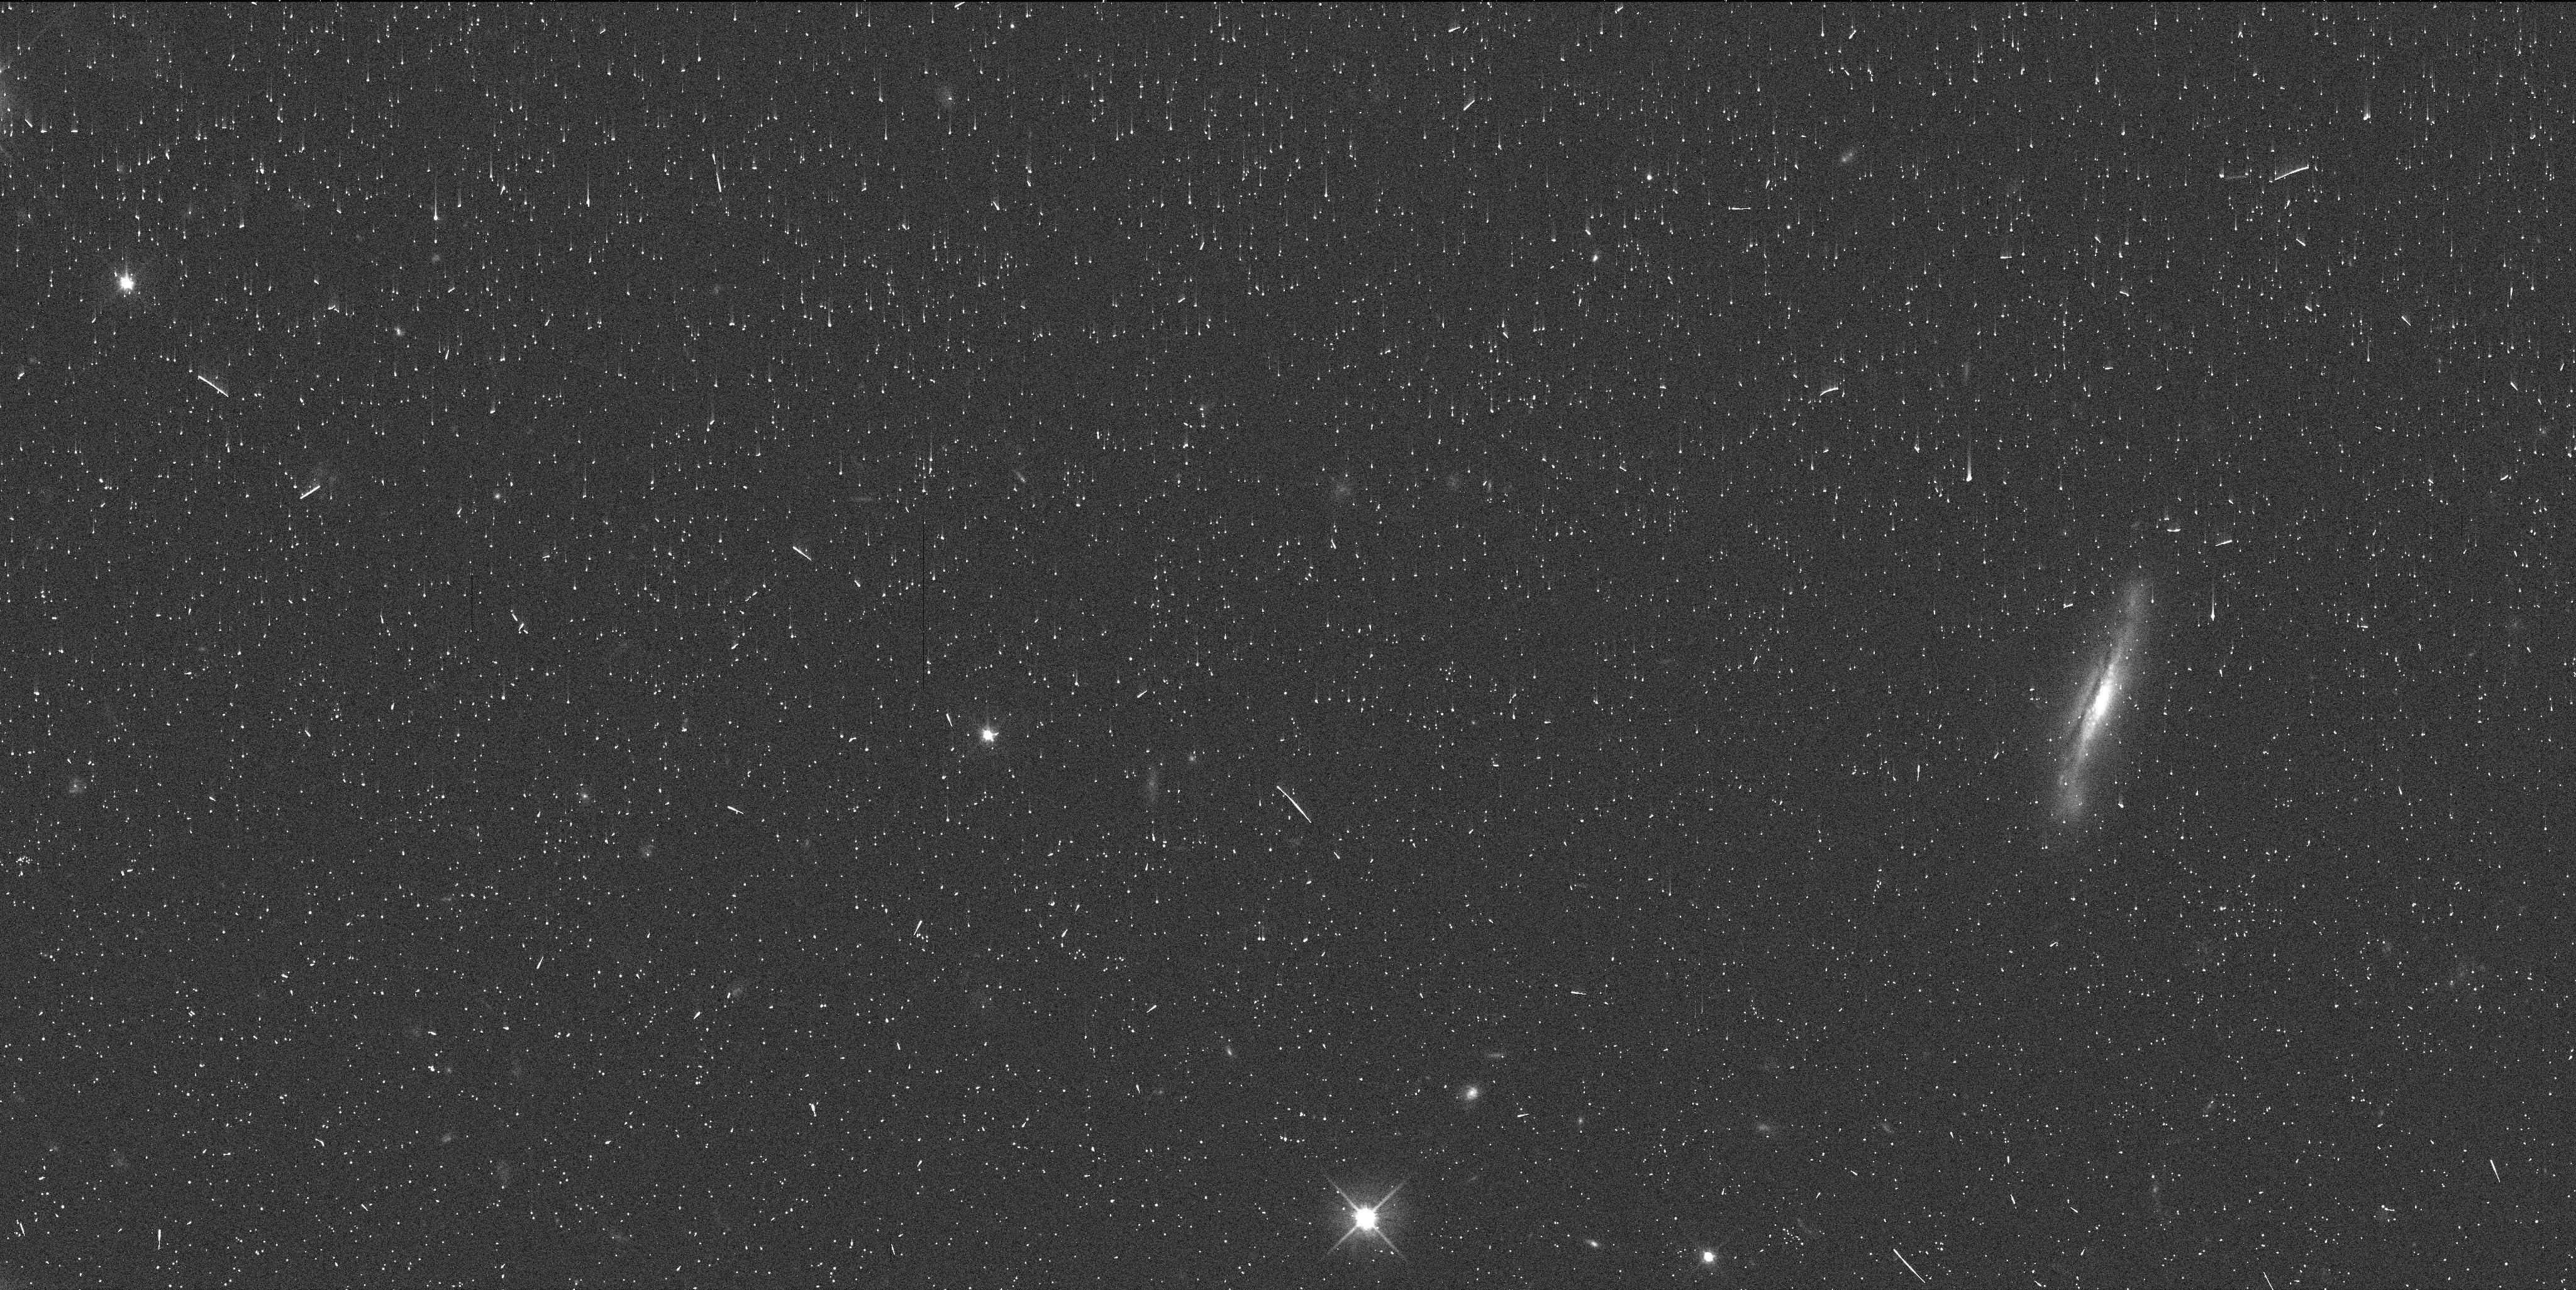
Target: ERIS-OFFSET
Instrument: WFC3/UVIS
Filter: F606W
Exposure: 6 min
Observation ID: idl004igq

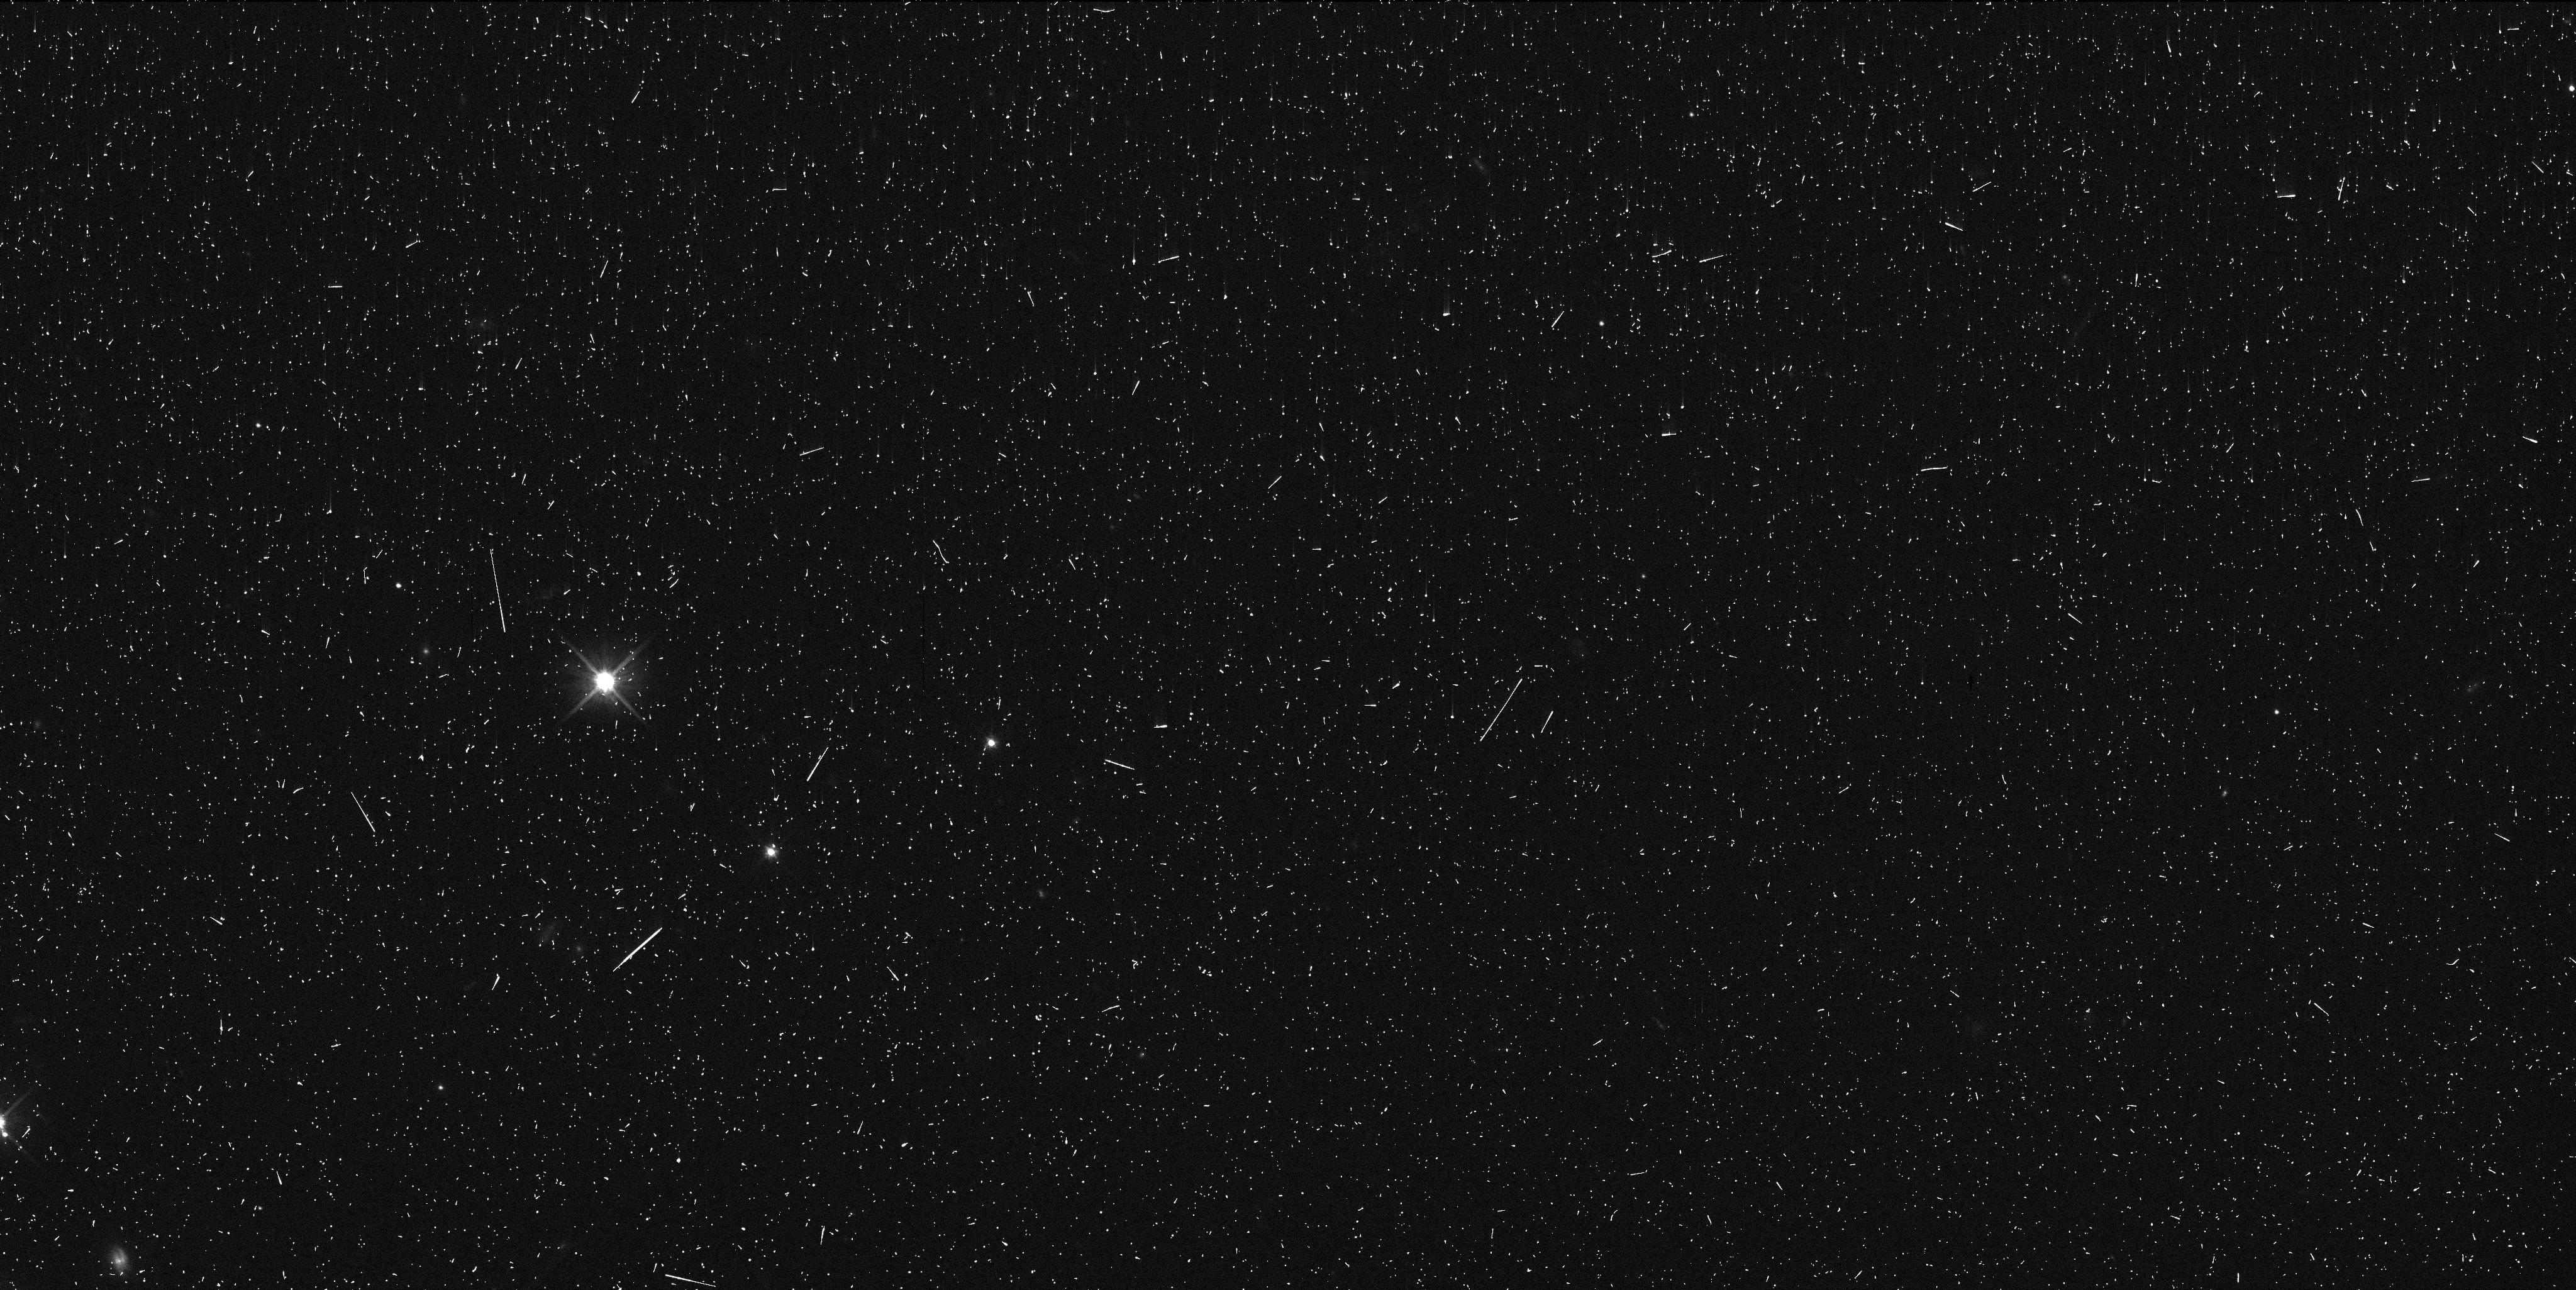
Target: ERIS-OFFSET
Instrument: WFC3/UVIS
Filter: F606W
Exposure: 6 min
Observation ID: idl006mbq

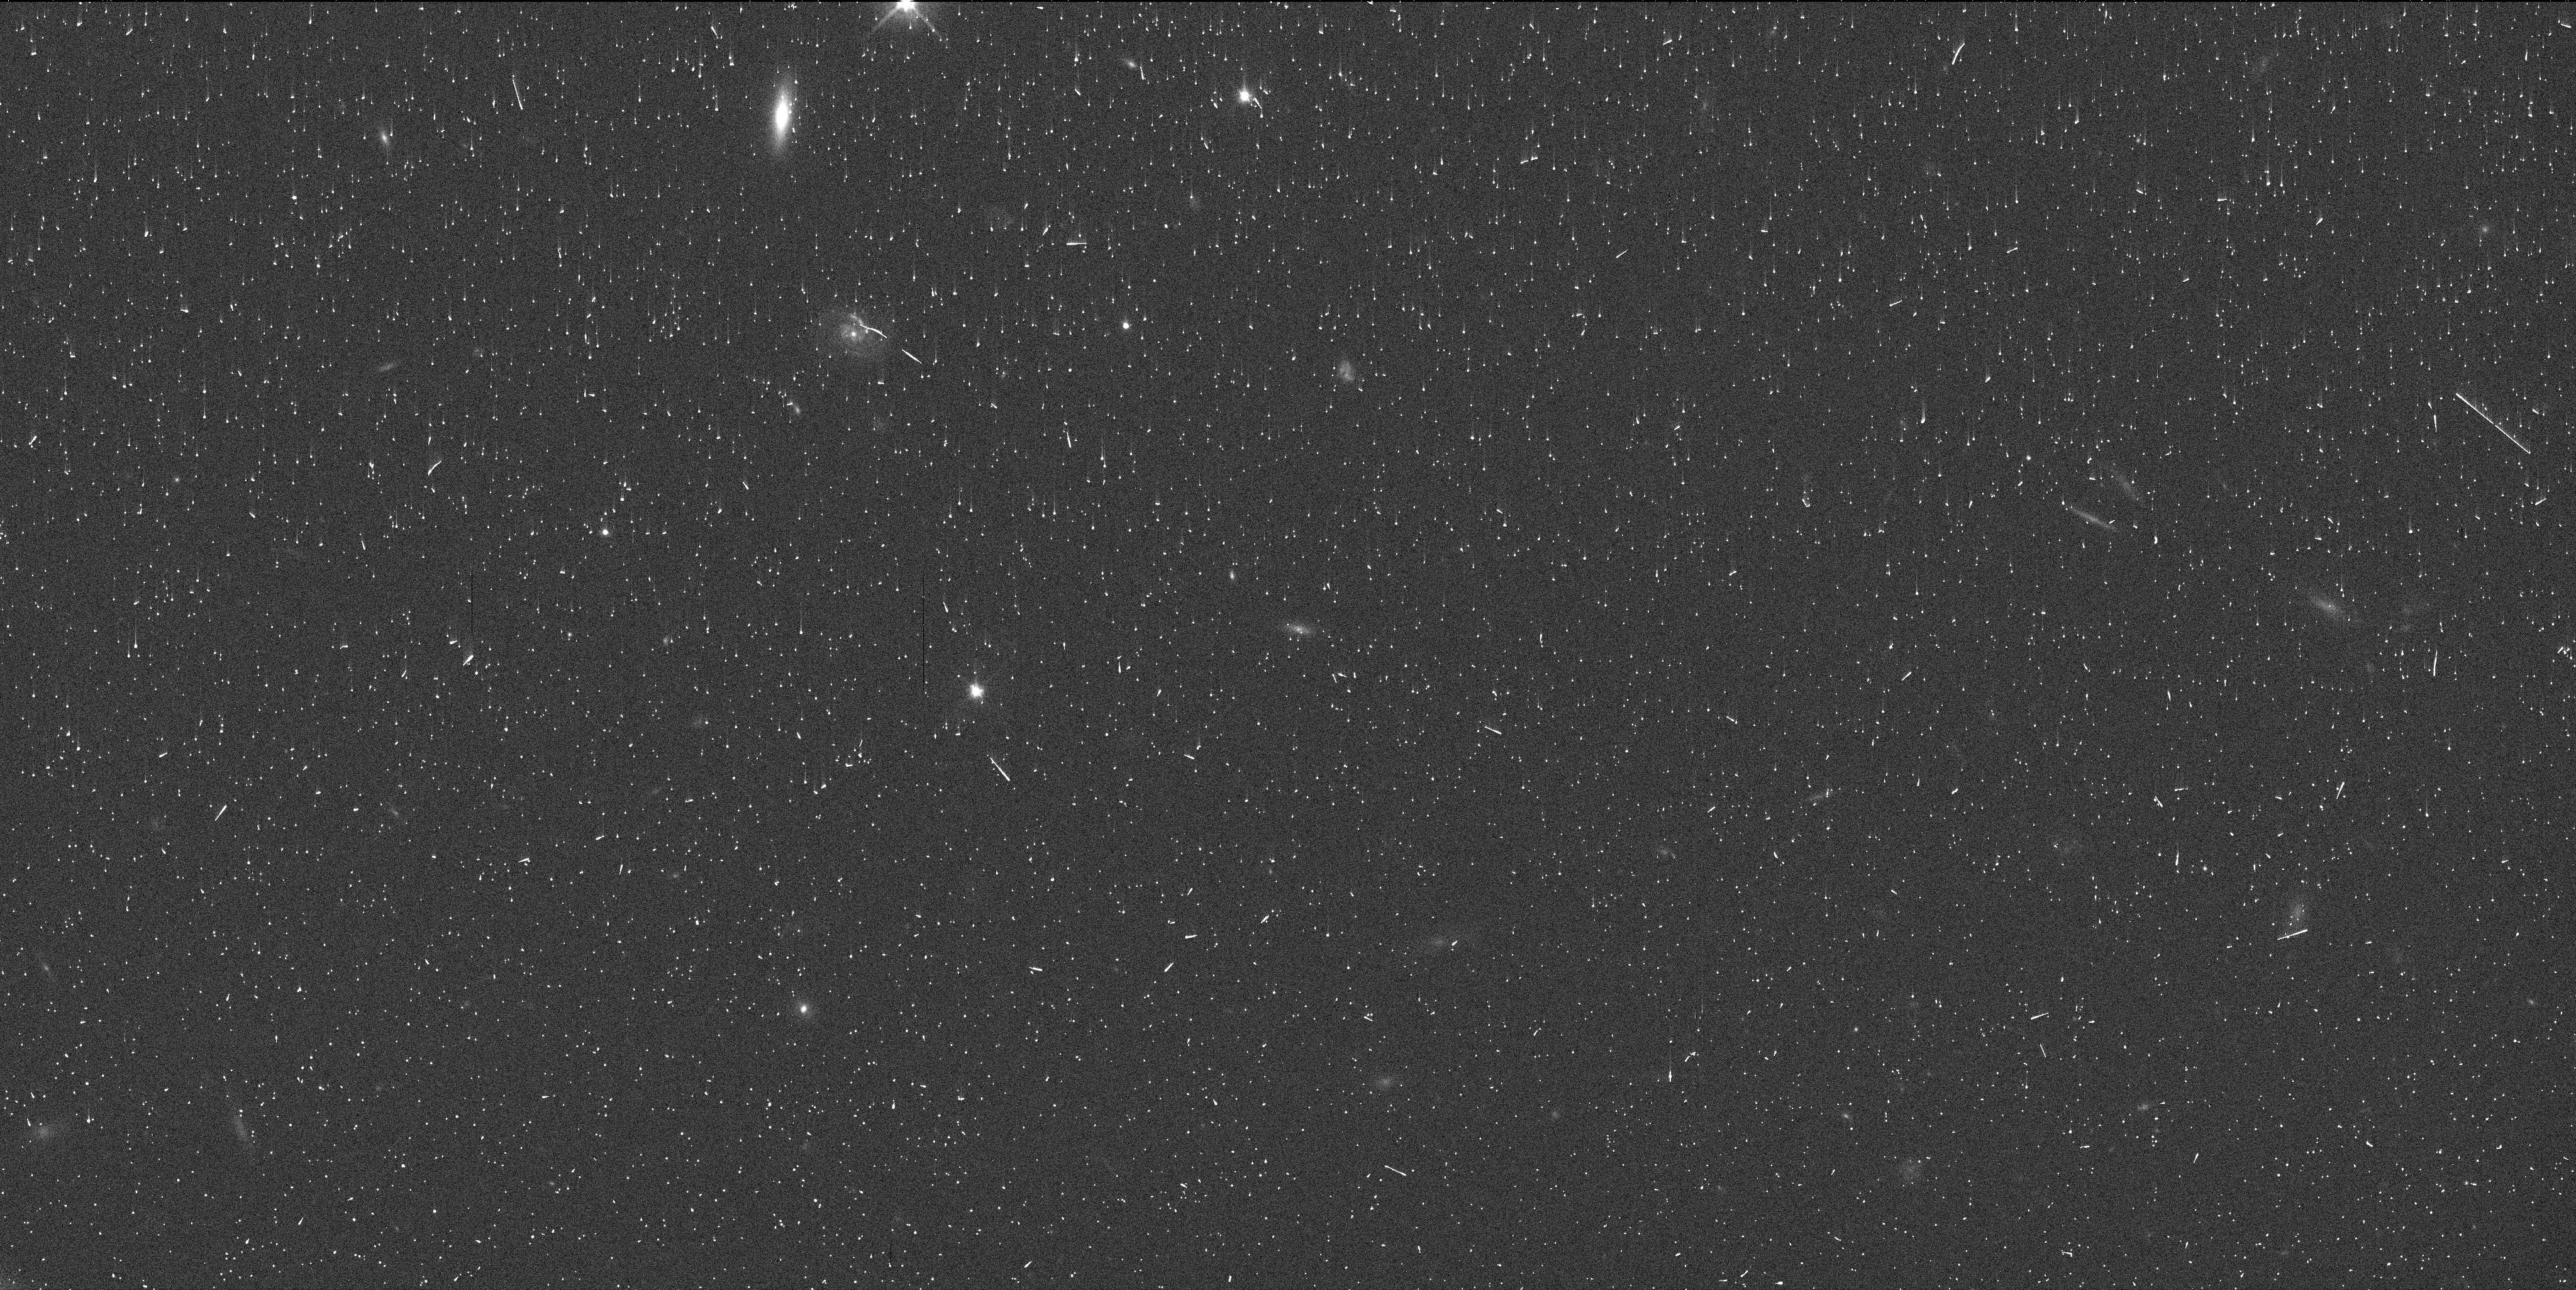
Target: ERIS-OFFSET
Instrument: WFC3/UVIS
Filter: F606W
Exposure: 6 min
Observation ID: idl002exq

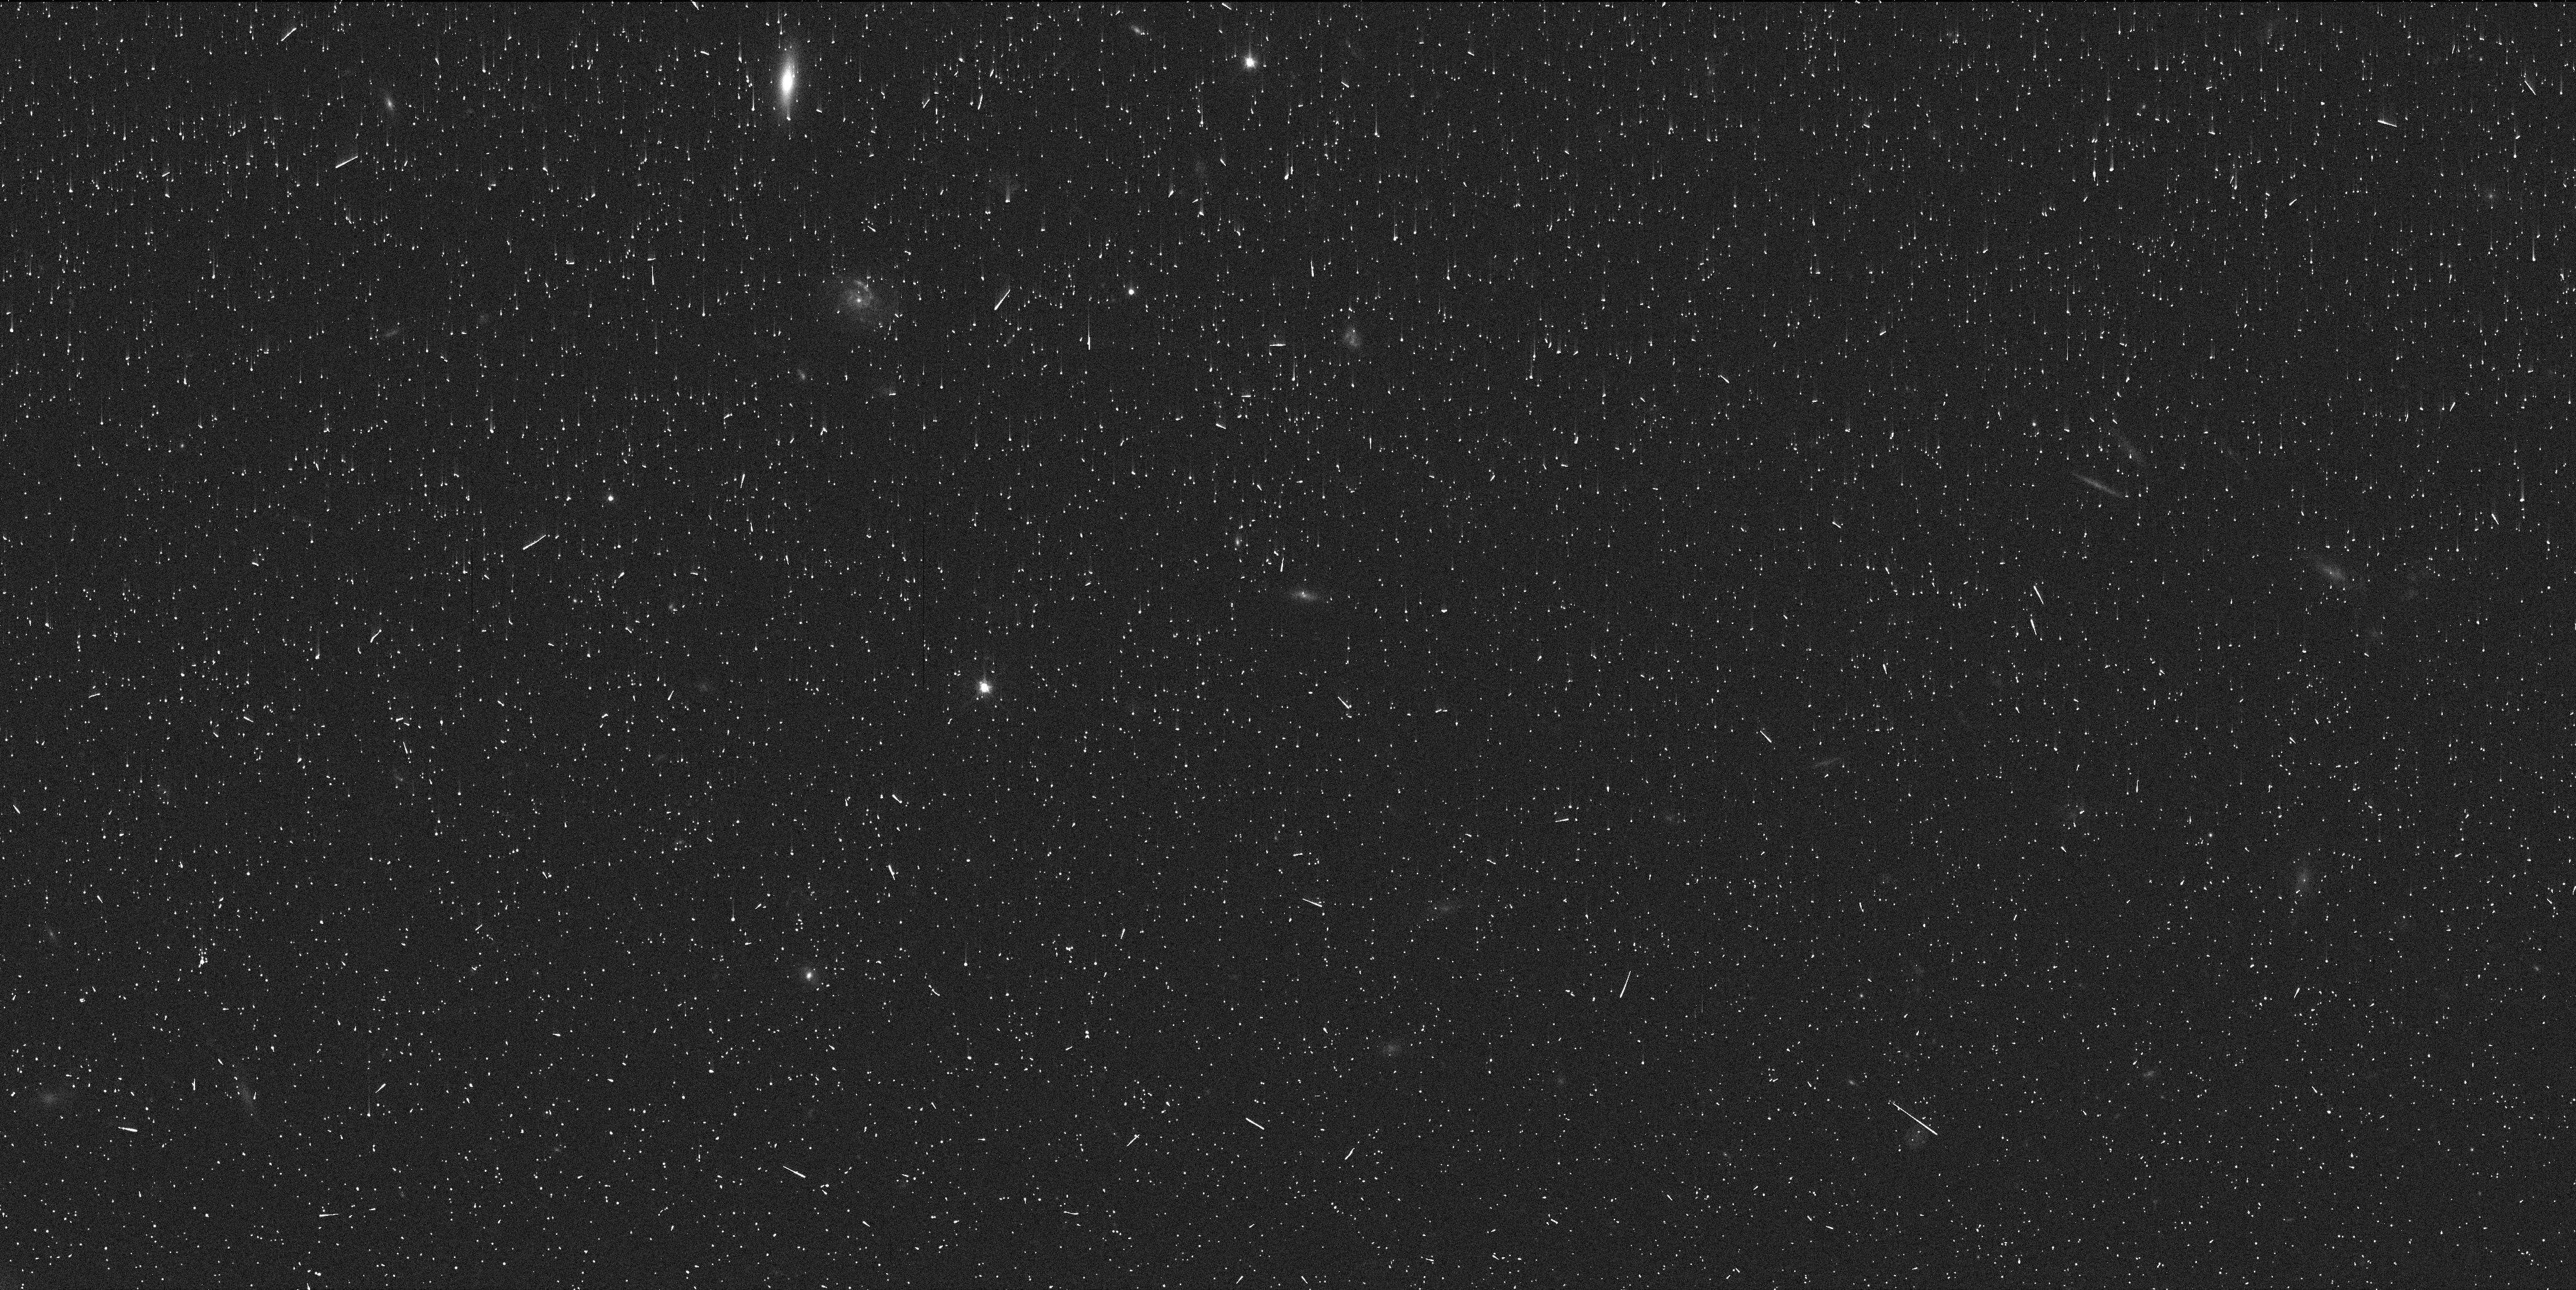
Target: ERIS-OFFSET
Instrument: WFC3/UVIS
Filter: F606W
Exposure: 6 min
Observation ID: idl001e8q

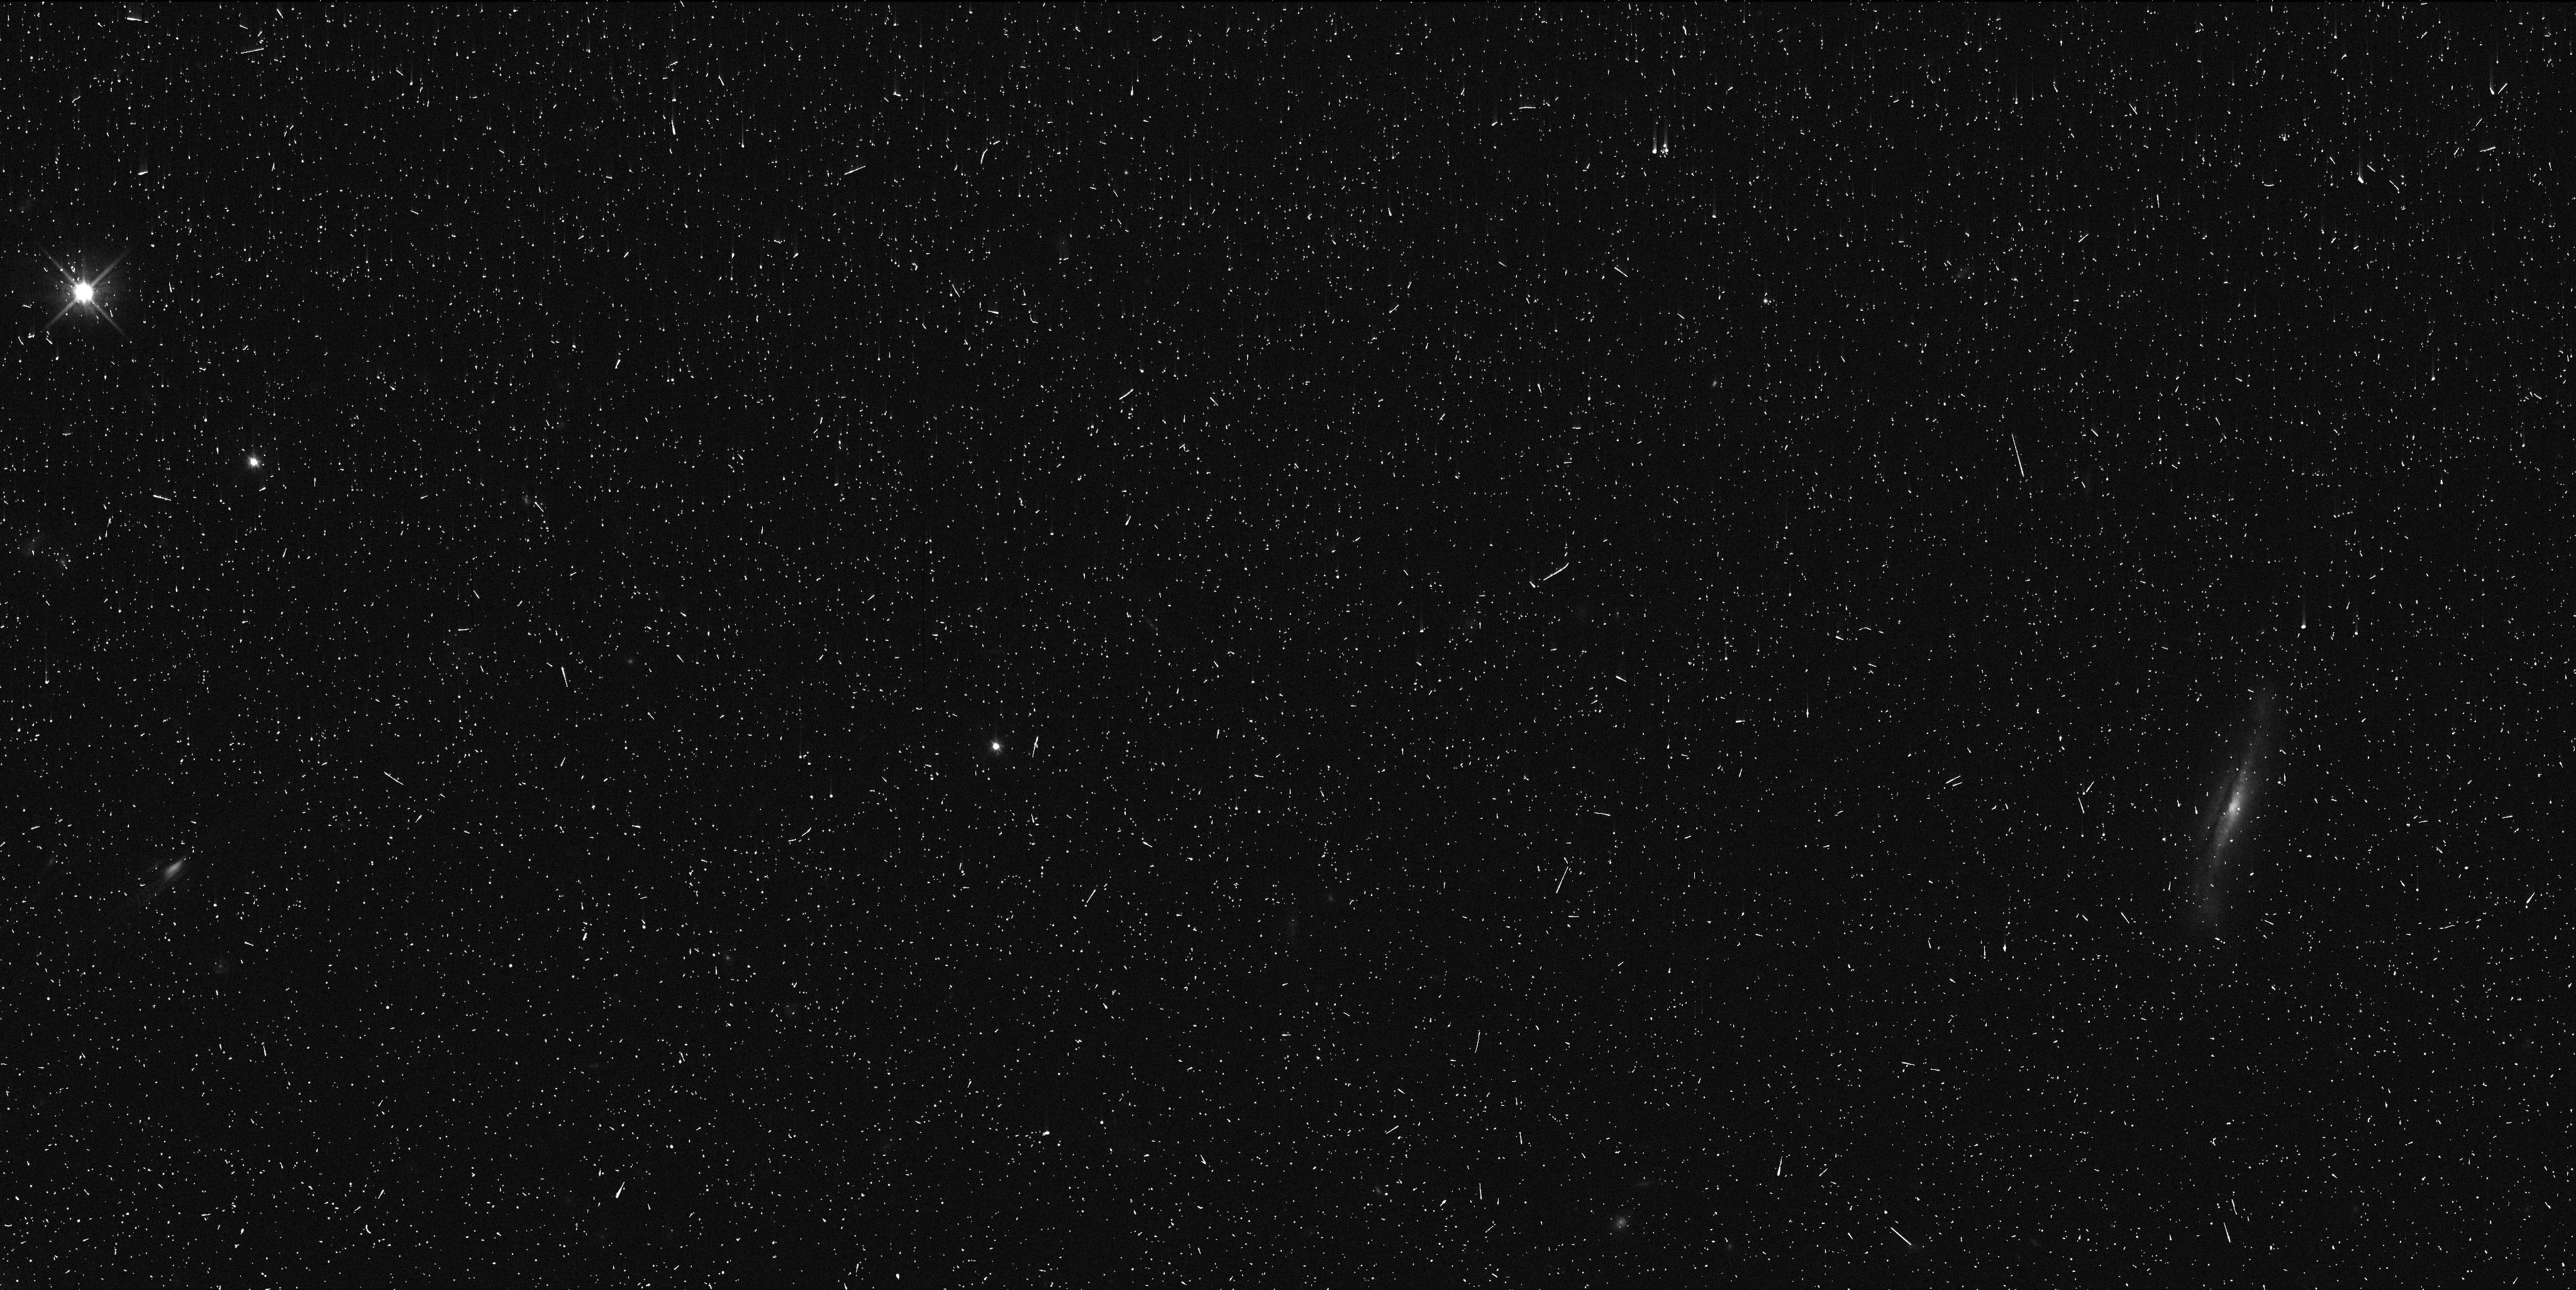
Target: ERIS-OFFSET
Instrument: WFC3/UVIS
Filter: F606W
Exposure: 6 min
Observation ID: idl005qoq

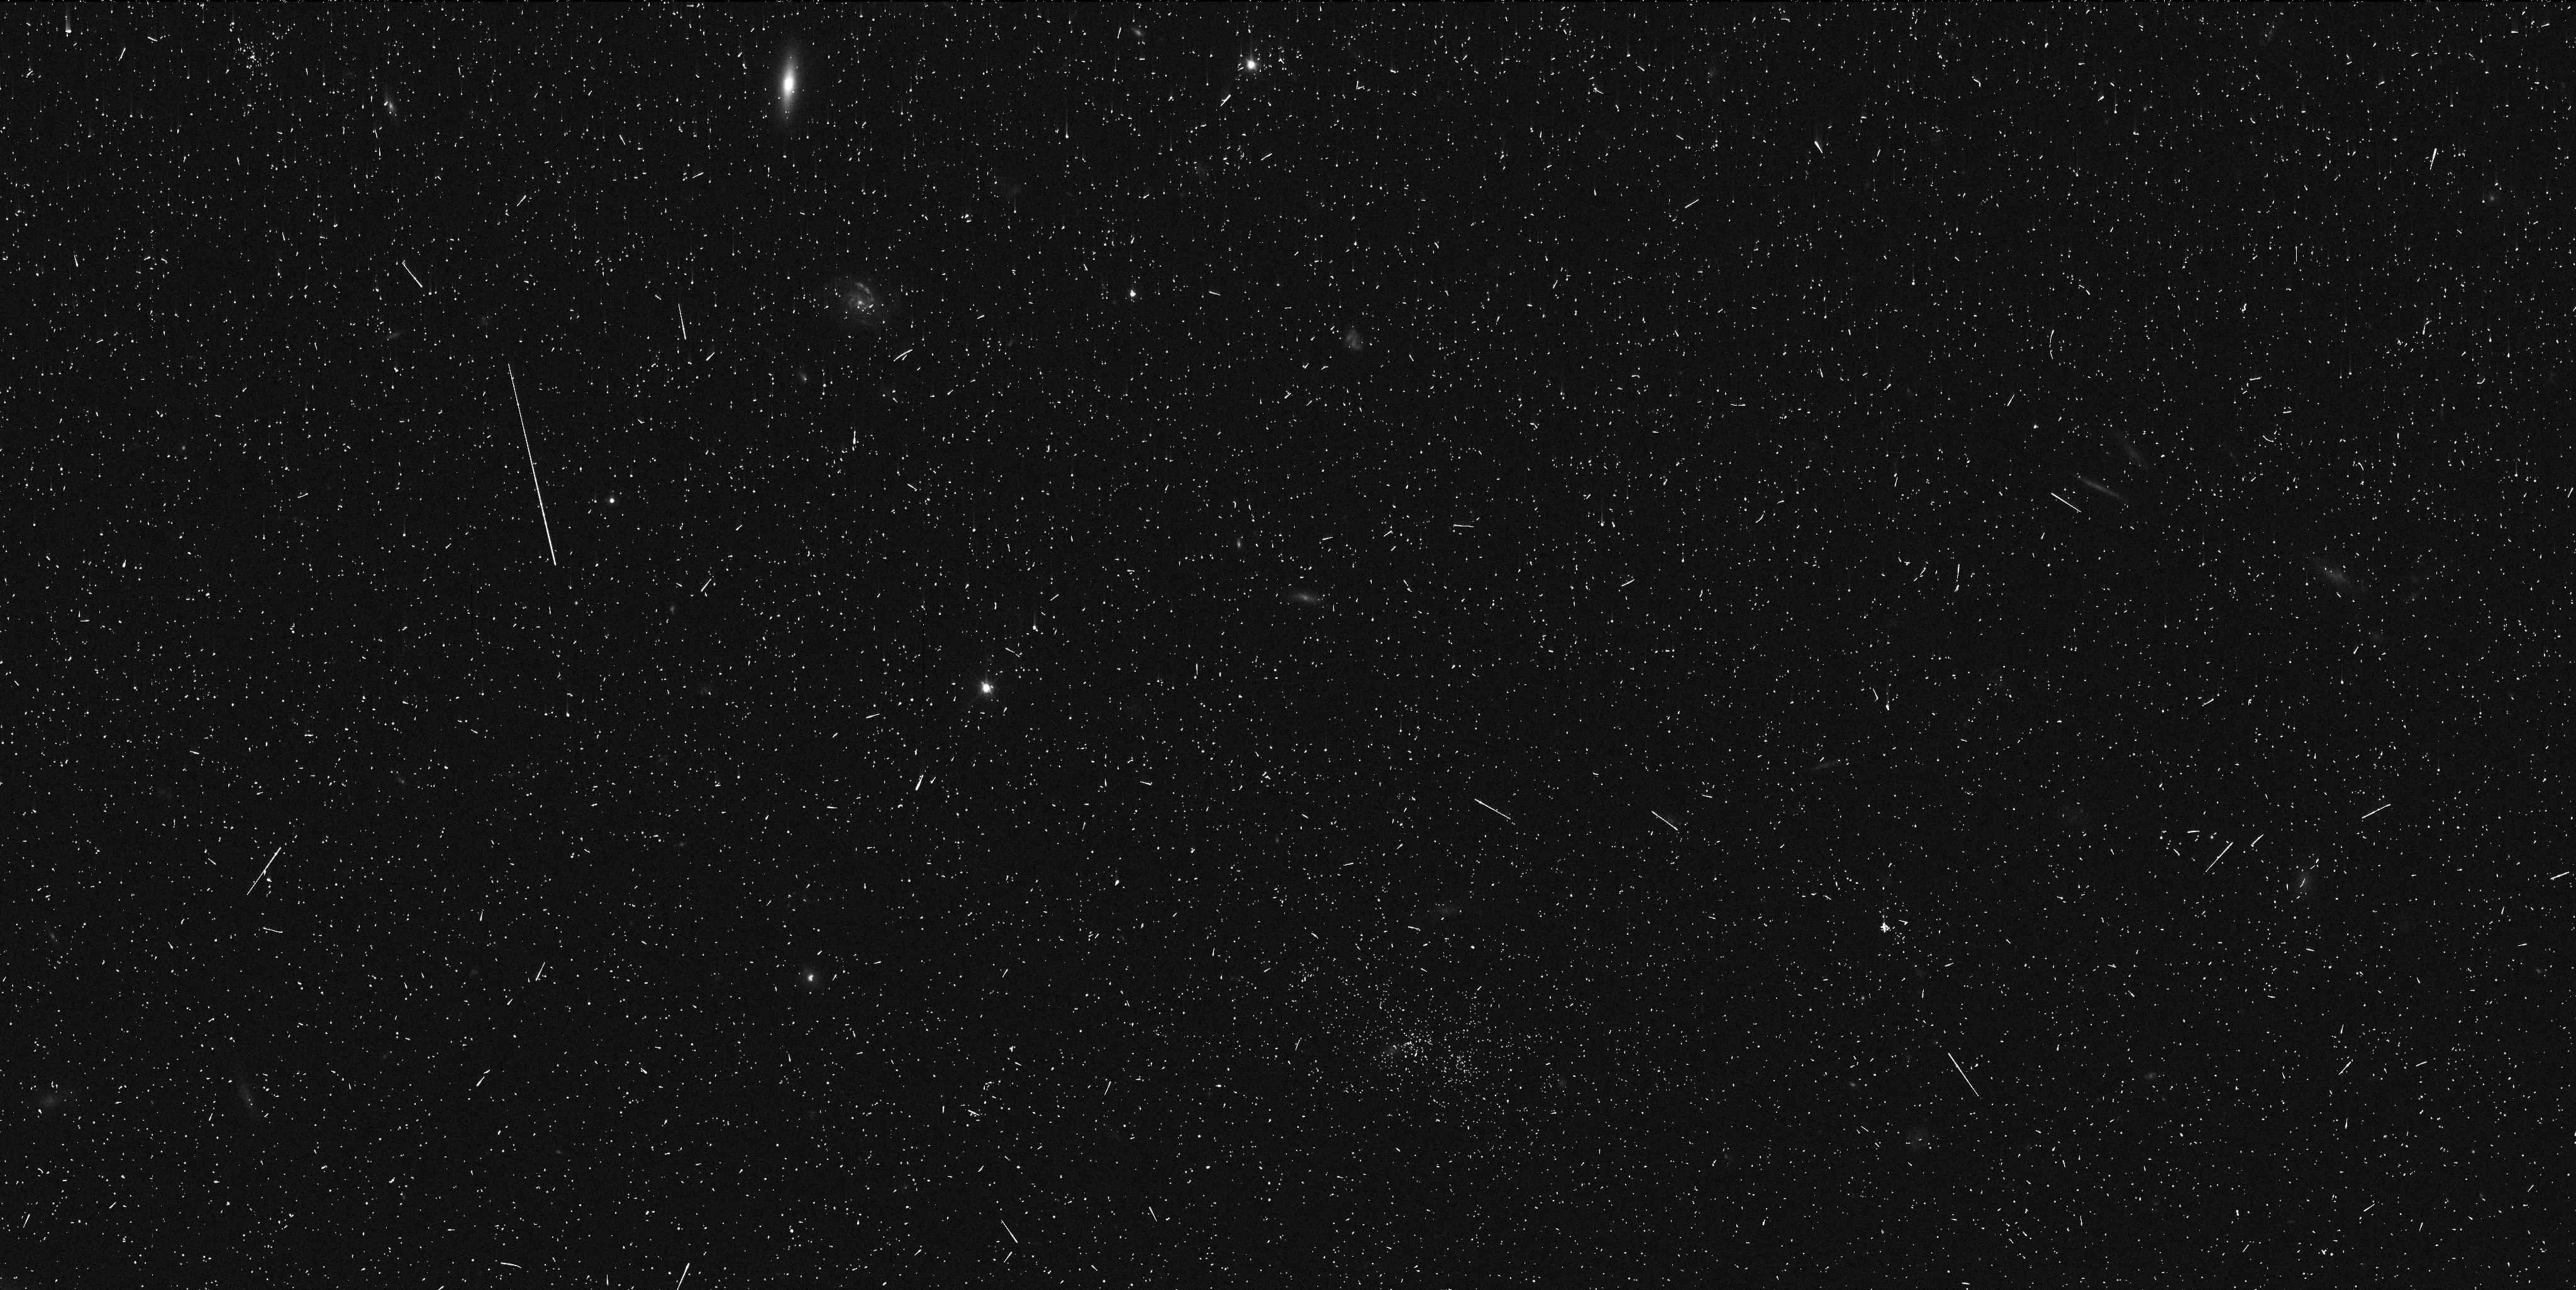
Target: ERIS-OFFSET
Instrument: WFC3/UVIS
Filter: F606W
Exposure: 10 min
Observation ID: idl0a1ebq

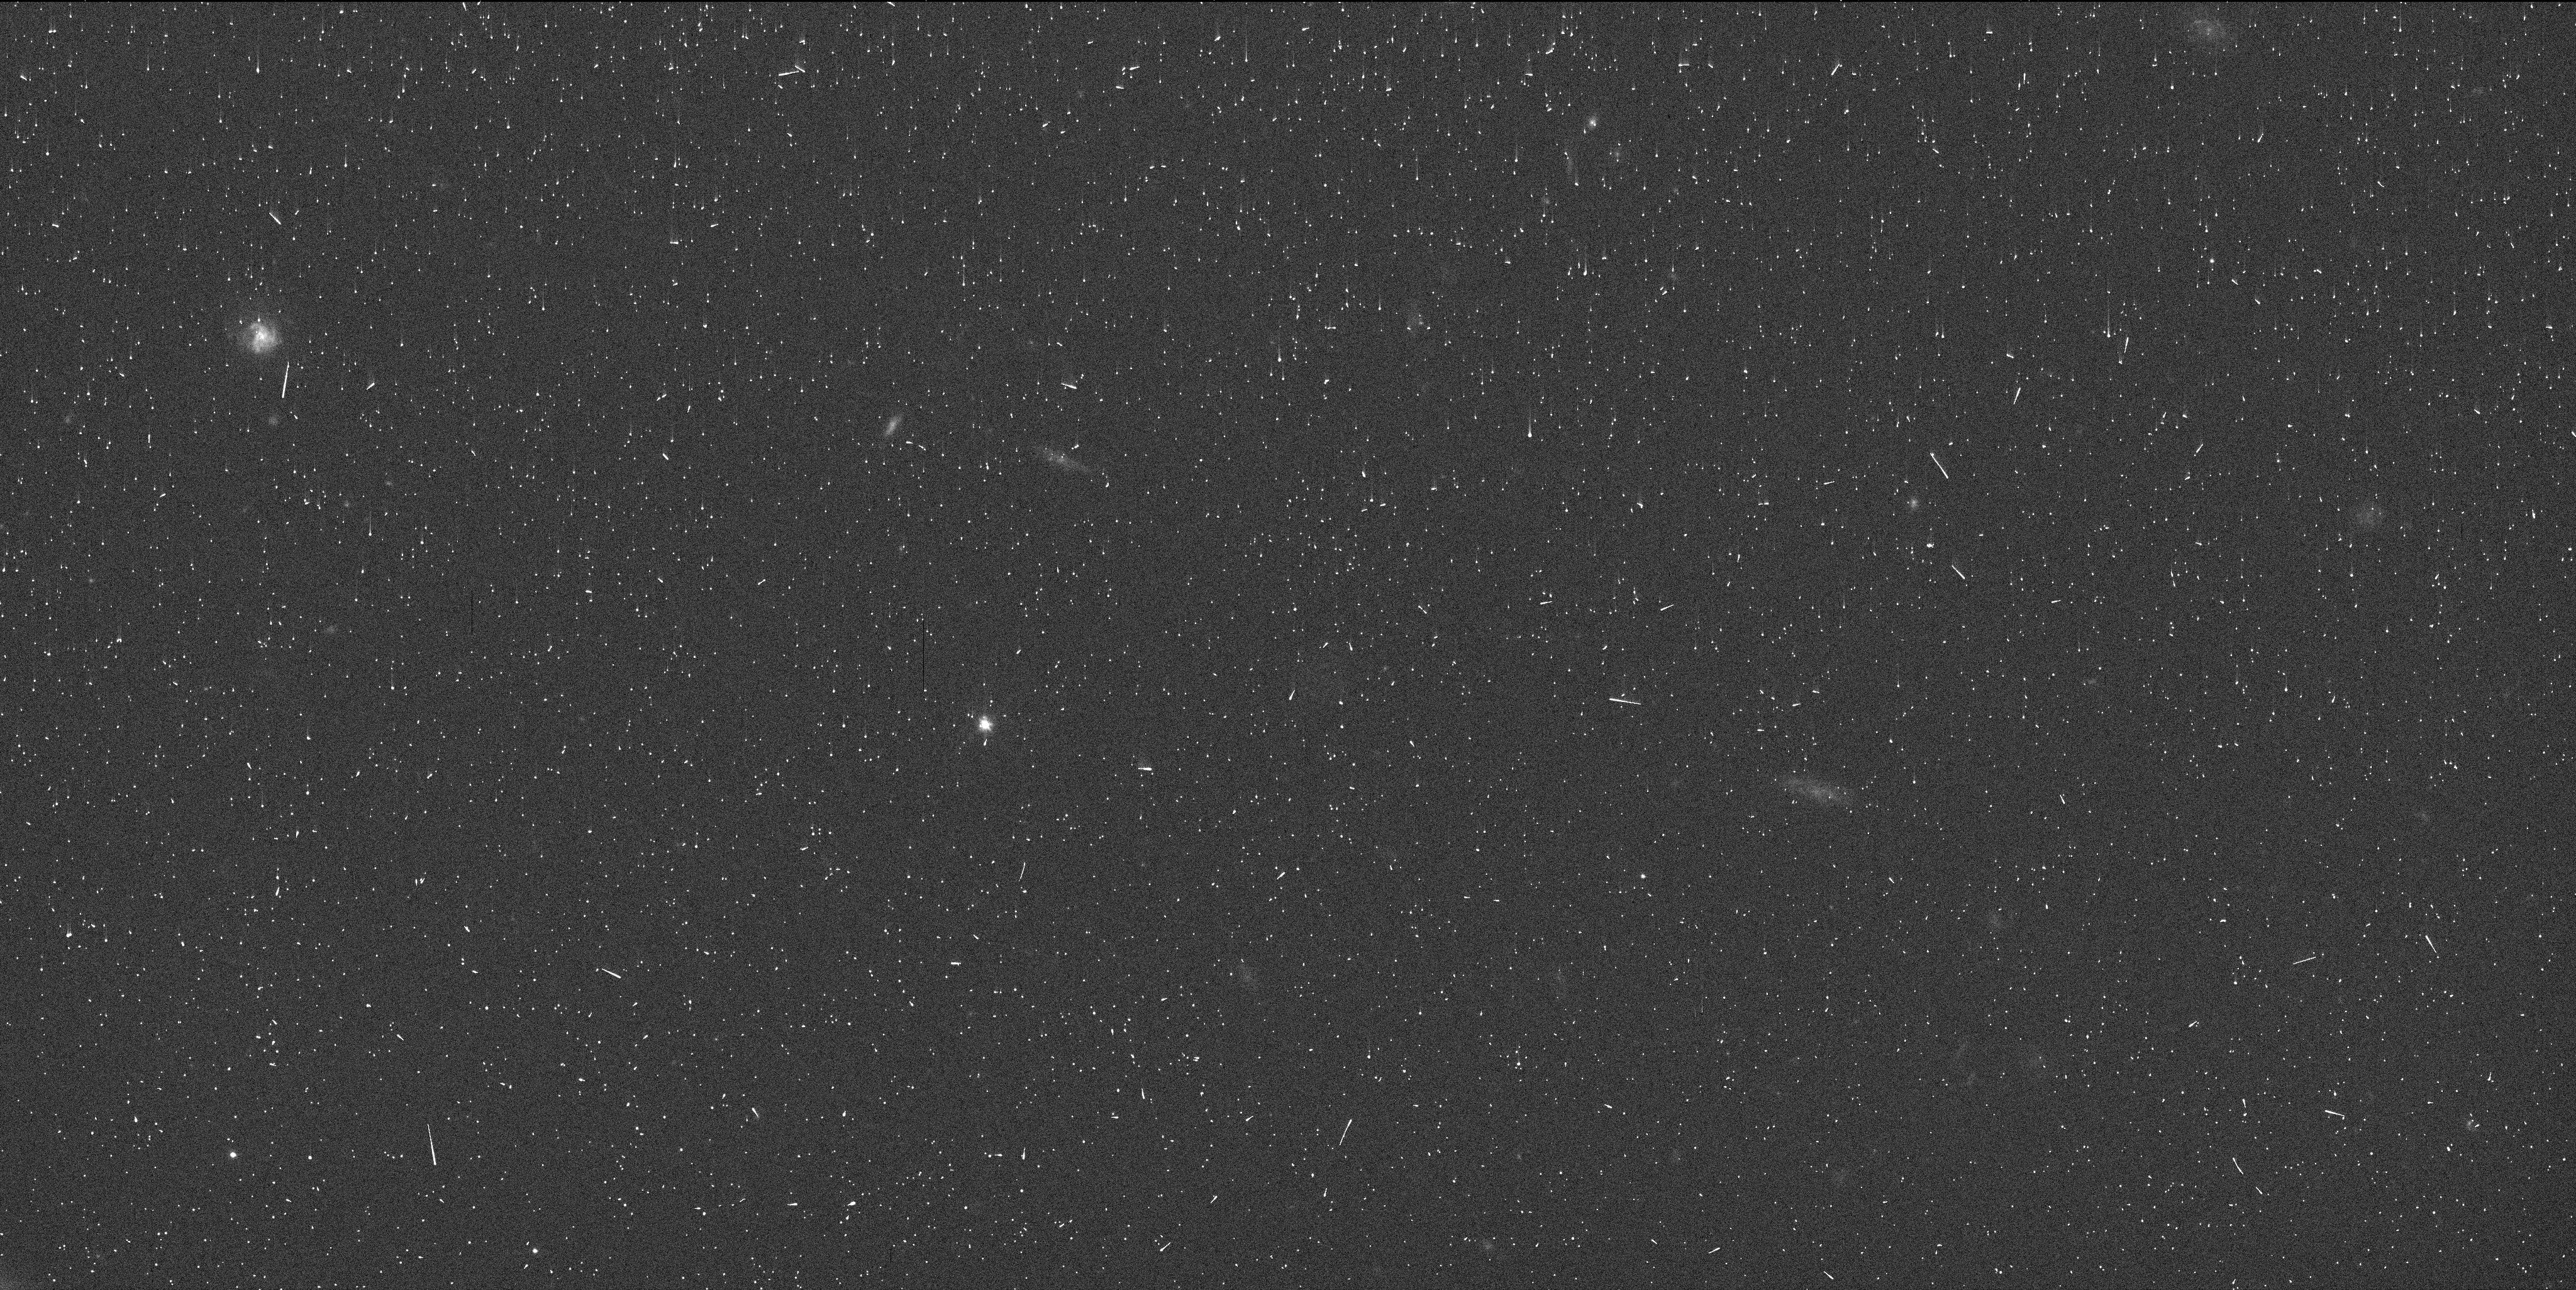
Target: ERIS-OFFSET
Instrument: WFC3/UVIS
Filter: F606W
Exposure: 6 min
Observation ID: idl053ejq

The rotation period, orbit, and mass of Eris satellite Dysnomia (PI: Holler, Bryan Jason)

Almost 80 satellite systems have been identified in the trans-Neptunian region in the outer Solar System. These systems fall into two classes: equal mass, wide separation binaries and large primaries with relatively small satellites. The existence of these two distinct classes suggests different formation mechanisms of capture and giant impact, respectively, but there is no way to confirm this without more in-depth observations of a given system. Little is known about the majority of these satellite systems besides the orbital period and the relative brightness of the components. The orbital period provides the total system mass but does nothing to constrain the masses of the individual components. The mass and rotation period of the satellite can provide valuable information about the tidal state and thus the formation mechanism of the second class of binary systems. Previous observations of large trans-Neptunian objects (TNOs) with multiple satellites point to formation by giant impact, but never before has this kind of investigation been performed for a large TNO with only one satellite. In this work, we propose to observe Eris and its satellite Dysnomia with the WFC3 instrument to provide useful constraints on the mass Dysnomia, calculate Dysnomia's rotation period, and compute an improved orbit solution for Dysnomia, with the ultimate goal of understanding the origin of this and other large TNO binary systems.